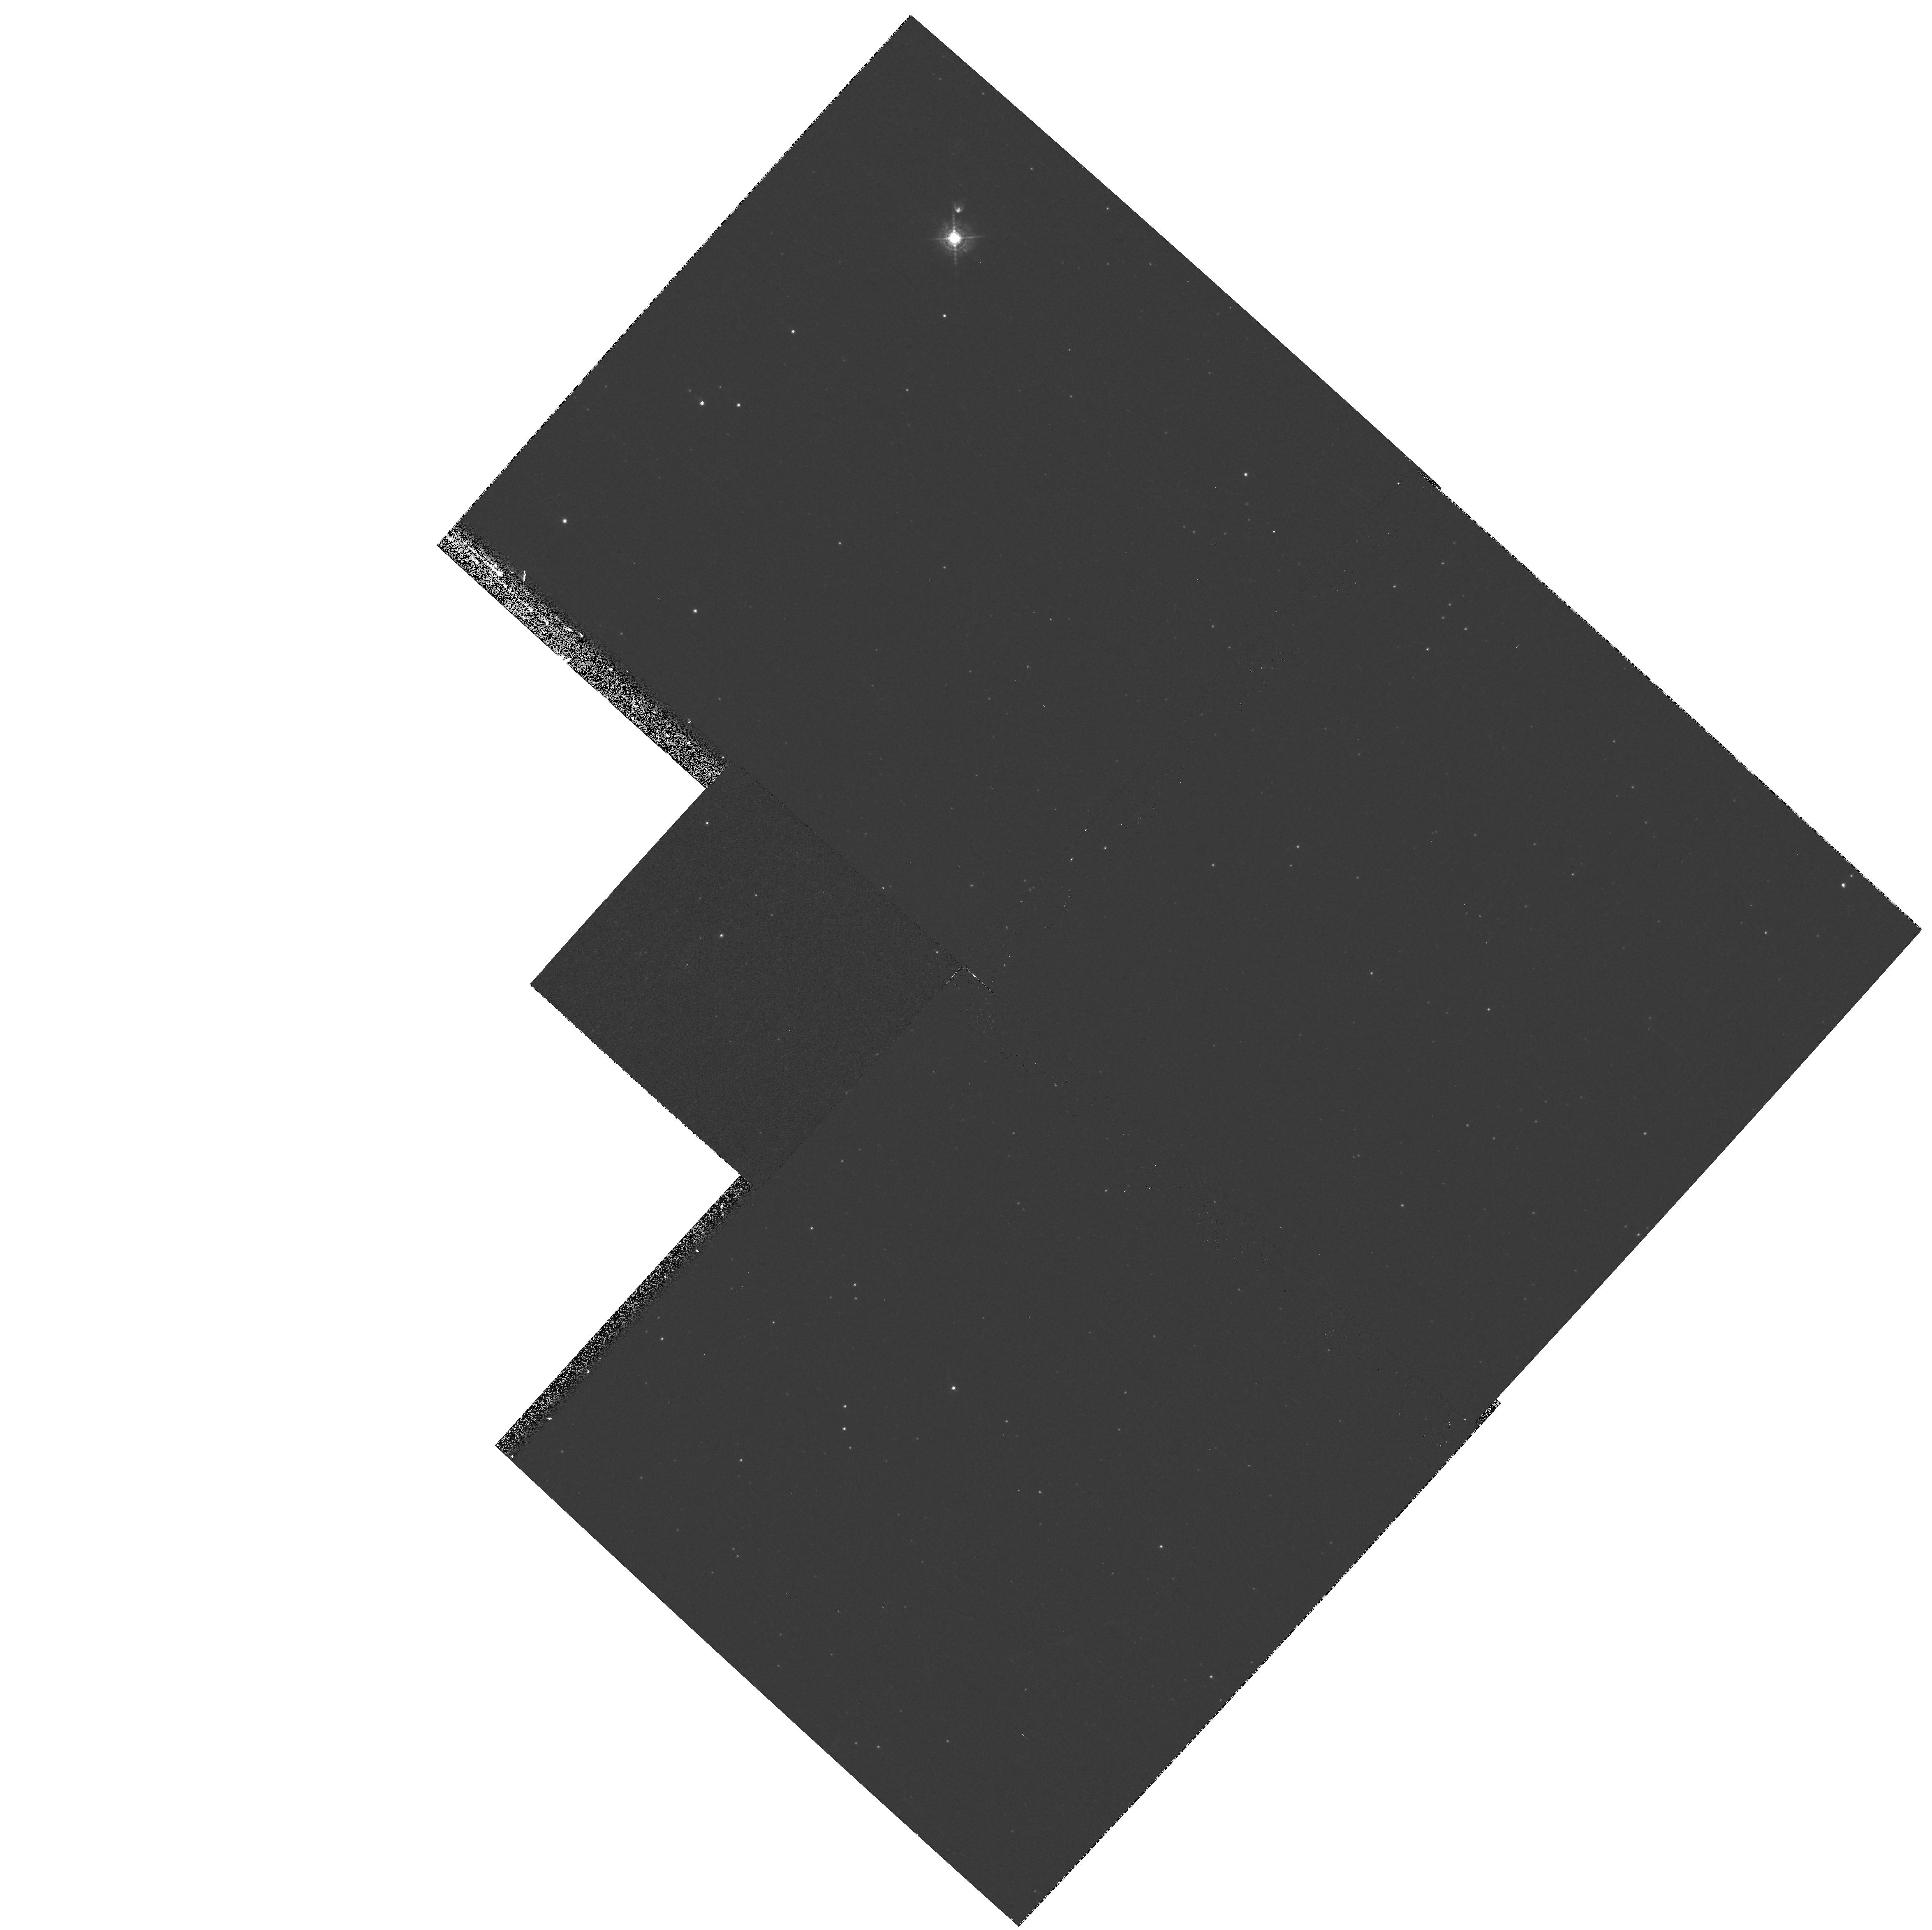
Target: SAKURAI-NOVALIKE-VAR
Instrument: WFPC2/PC
Filter: F502N
Exposure: 12 min
Observation ID: hst_9071_01_wfpc2_pc_f502n_u6ez01

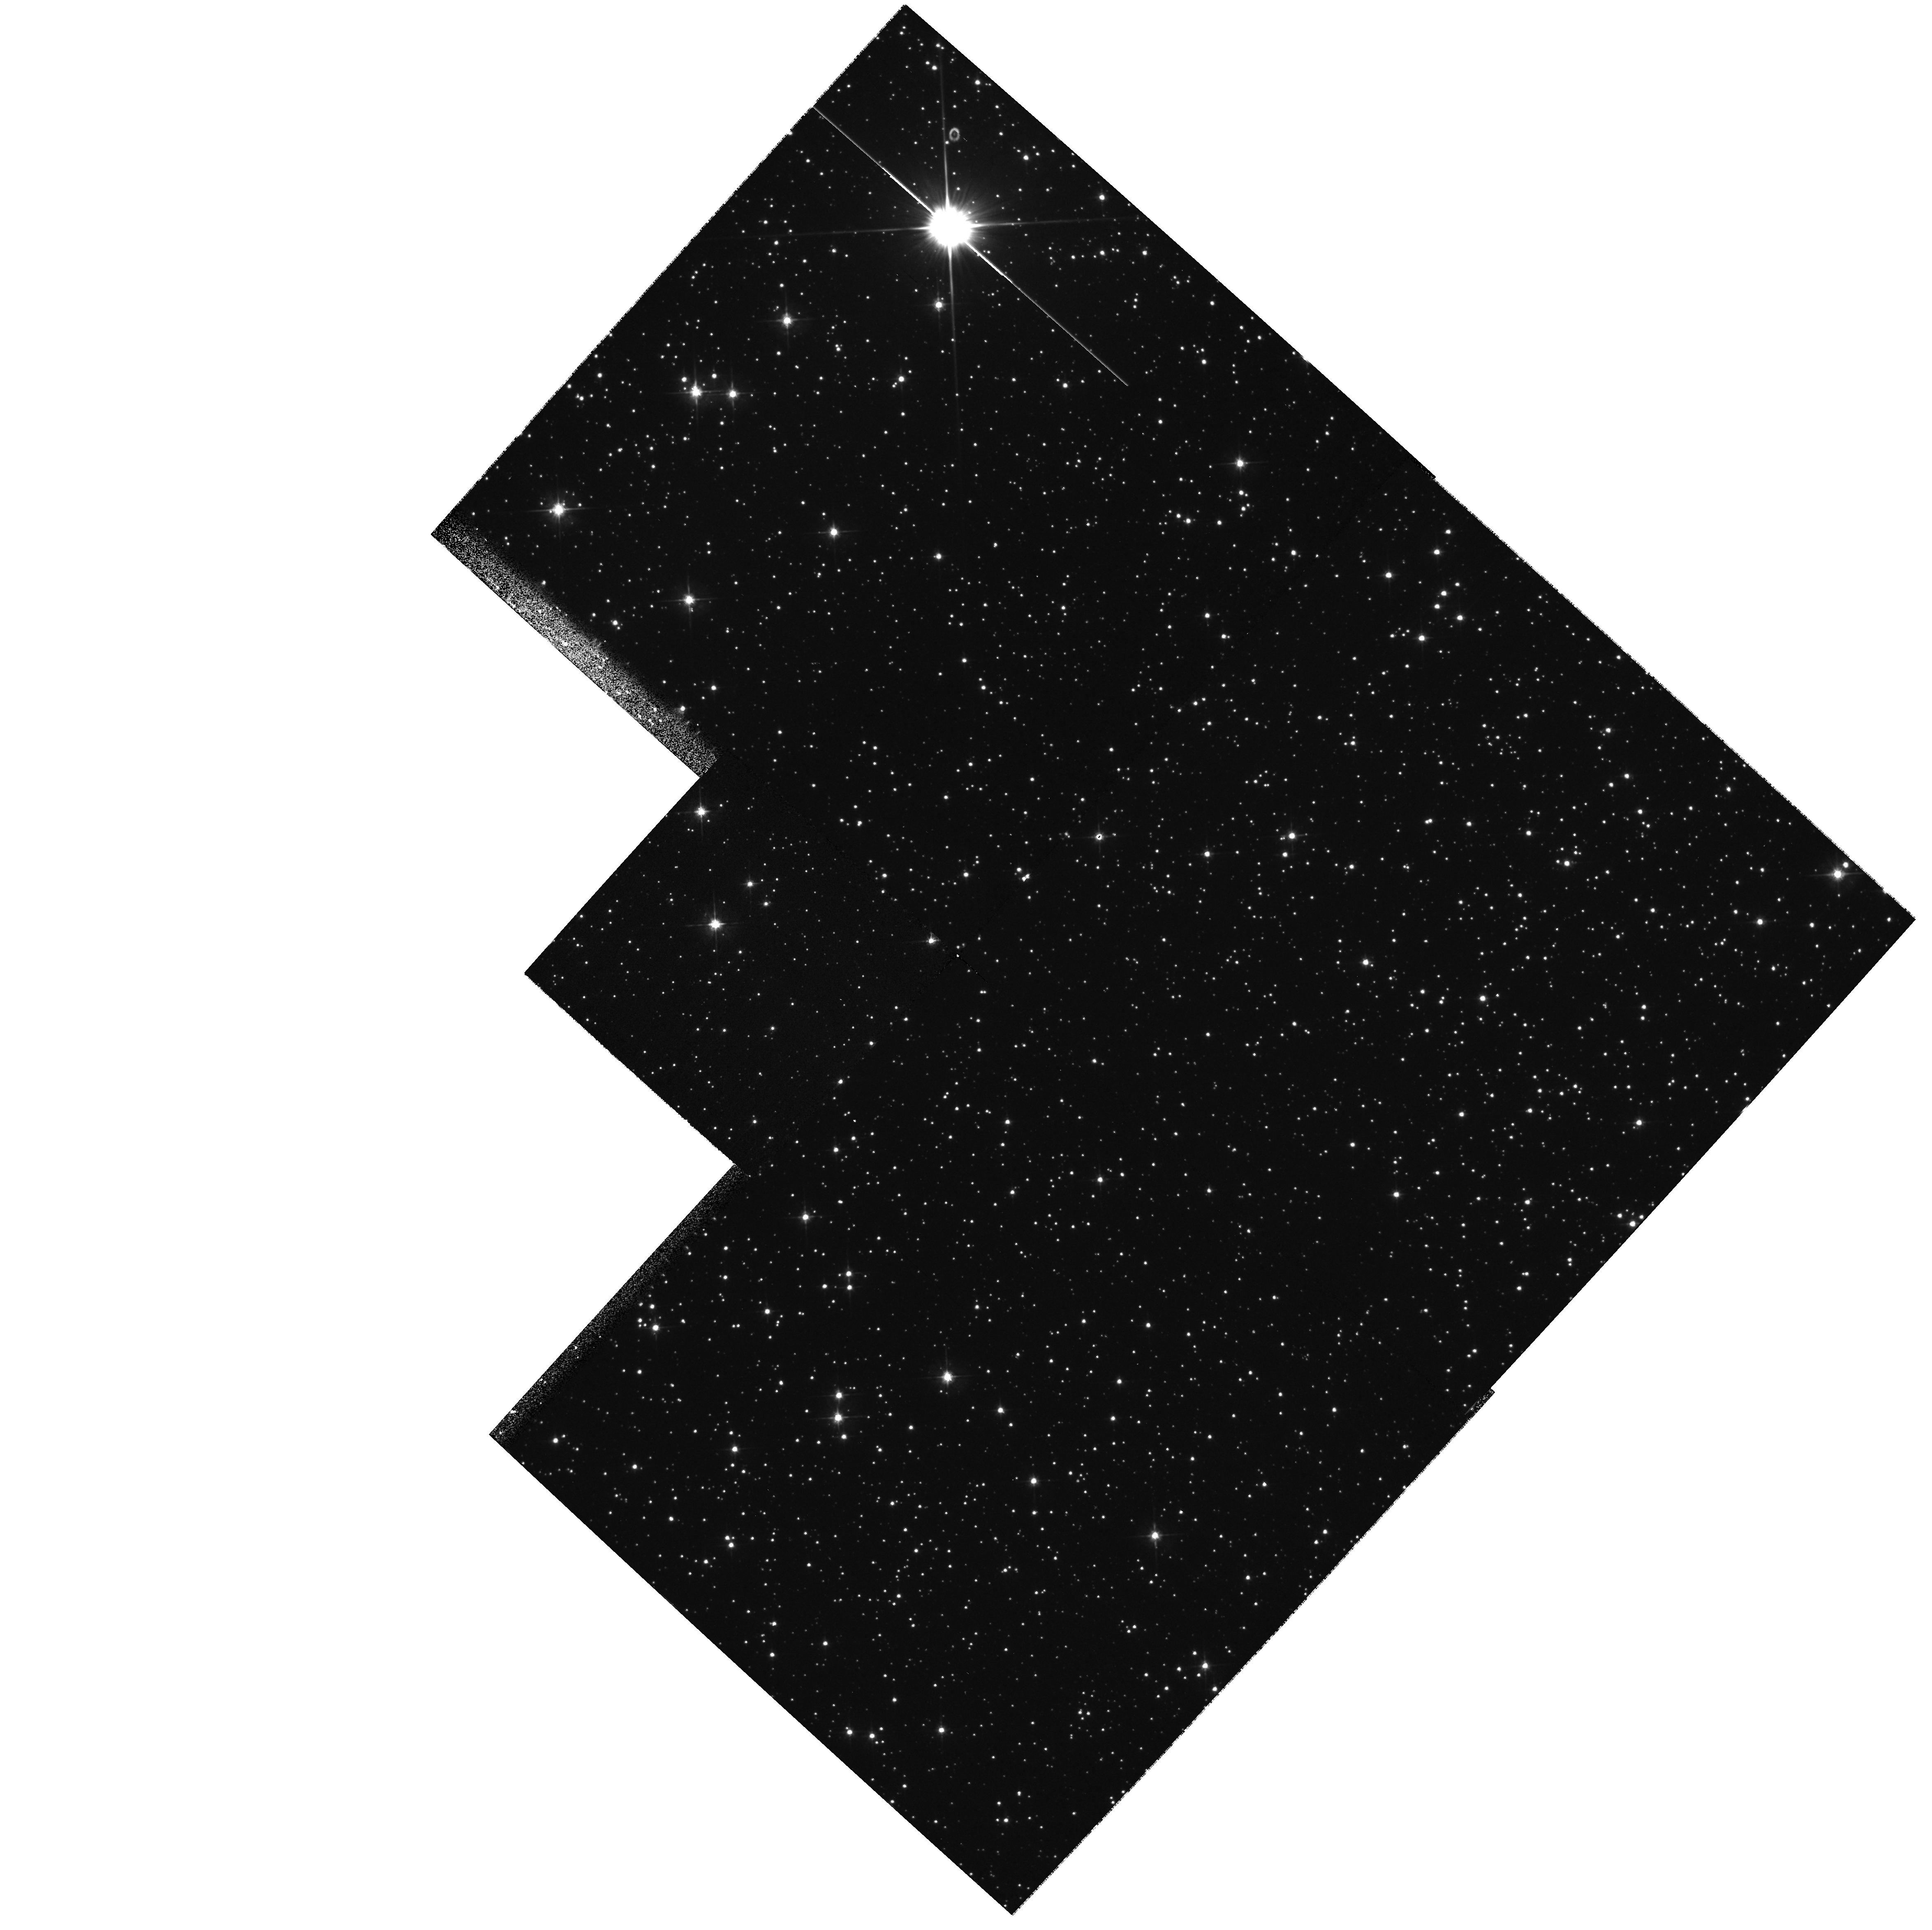
Target: SAKURAI-NOVALIKE-VAR
Instrument: WFPC2/PC
Filter: F555W
Exposure: 12 min
Observation ID: hst_9071_01_wfpc2_pc_f555w_u6ez01

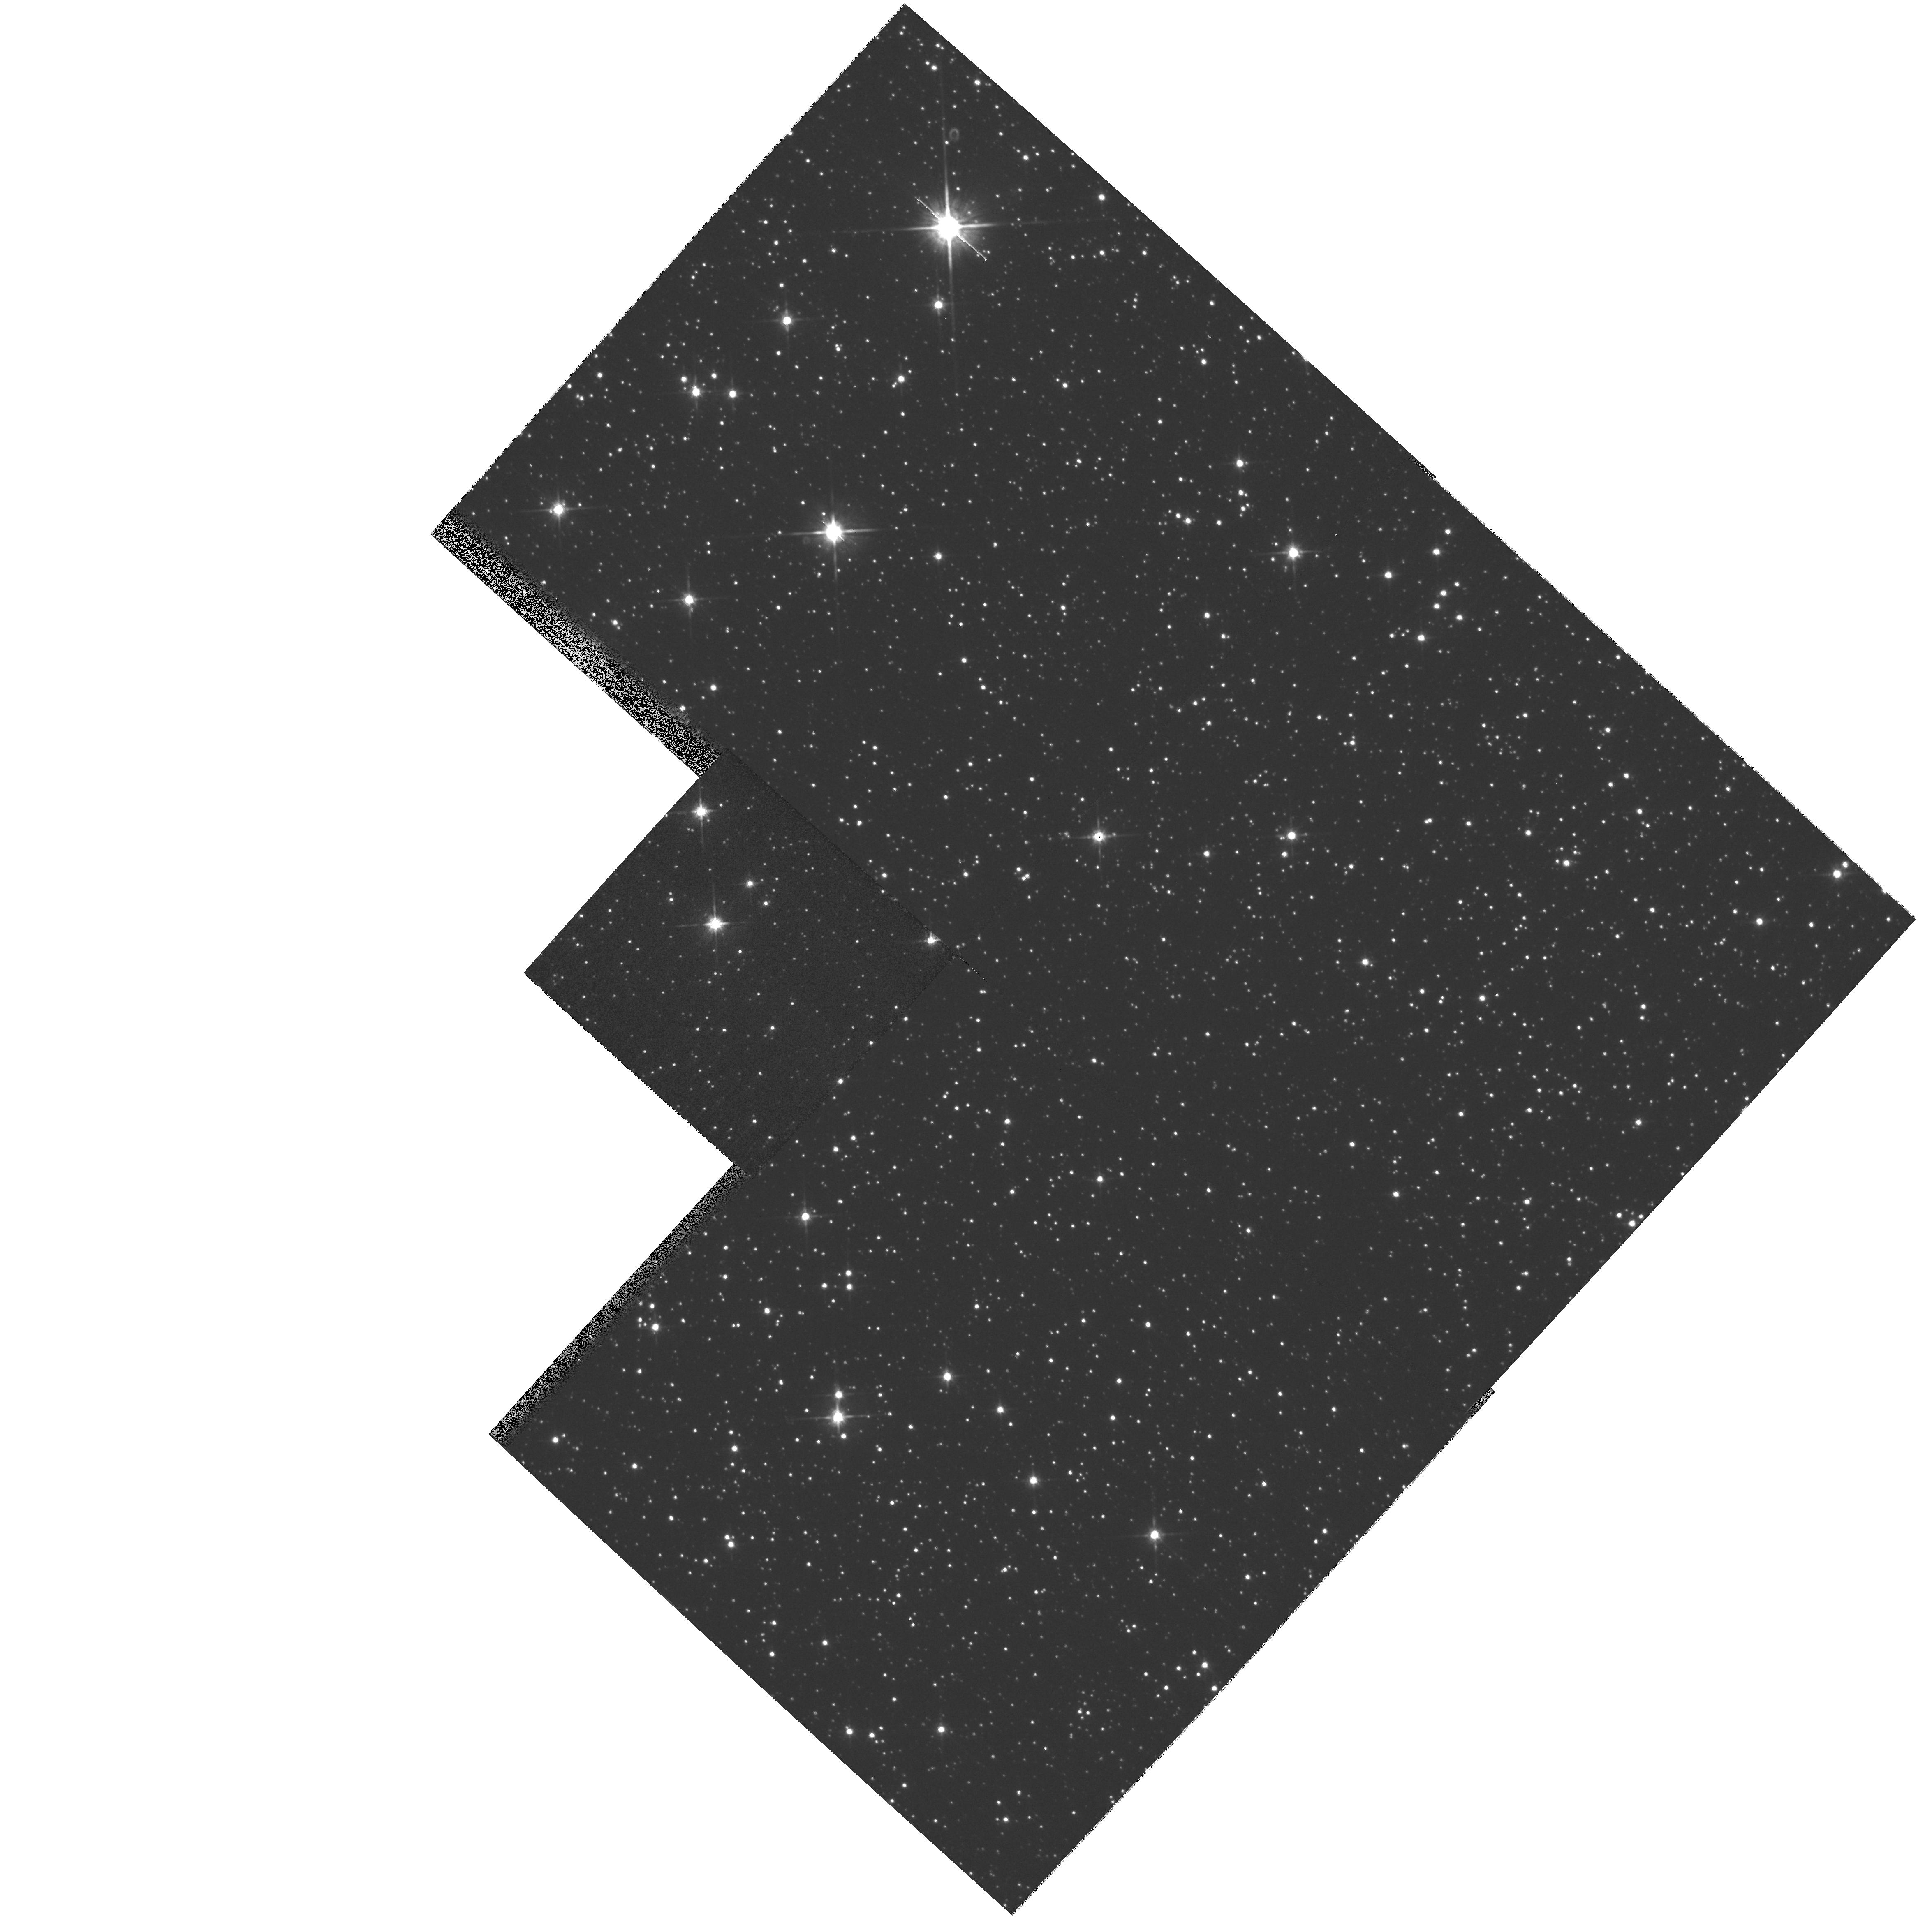
Target: SAKURAI-NOVALIKE-VAR
Instrument: WFPC2/PC
Filter: F814W
Exposure: 3 min
Observation ID: hst_9071_01_wfpc2_pc_f814w_u6ez01

Sakurais Novalike Object: Real-Time Monitoring of a Stellar Thermal Pulse (PI: Bond, Howard E.)

This is a continuation of a Cycle 7-9 program. Sakurai's Object (V4334 Sgr) presents a ``once-in-a-lifetime'' opportunity for real-time observations of a star undergoing a final helium thermal pulse. The star rose from obscurity to become an 11th-magnitude ``born-again'' hydrogen-deficient red giant in 1995-96, and currently it is undergoing episodes of atmospheric dust formation. If it follows the pattern that the similar object V605 Aql took early this century, it will soon begin evolving back to high temperature. During the subsequent few years, it will begin to (re)- ionize its large, faint, old planetary nebula as well as the new ejecta, and we should be able to witness the re-establishment and evolution of a fast stellar wind as the effective temperature increases. \looseness=-1 When the star does begin to heat up, we will initiate Target-of-Opportunity STIS observations to monitor the star's spectroscopic development in the UV at regular intervals, continuing over the next 3 Cycles. We will also use WFPC2 twice over the next 3 years to continue our monitoring of the expansion of the ejecta and to determine the star's proper motion. In combination with ground-based monitoring (optical, IR, and mm), we will thus produce the first detailed case study of a thermal pulse, as the star re- traces its evolution across the HR diagram from the AGB back to the hot planetary-nebula-nucleus phase.